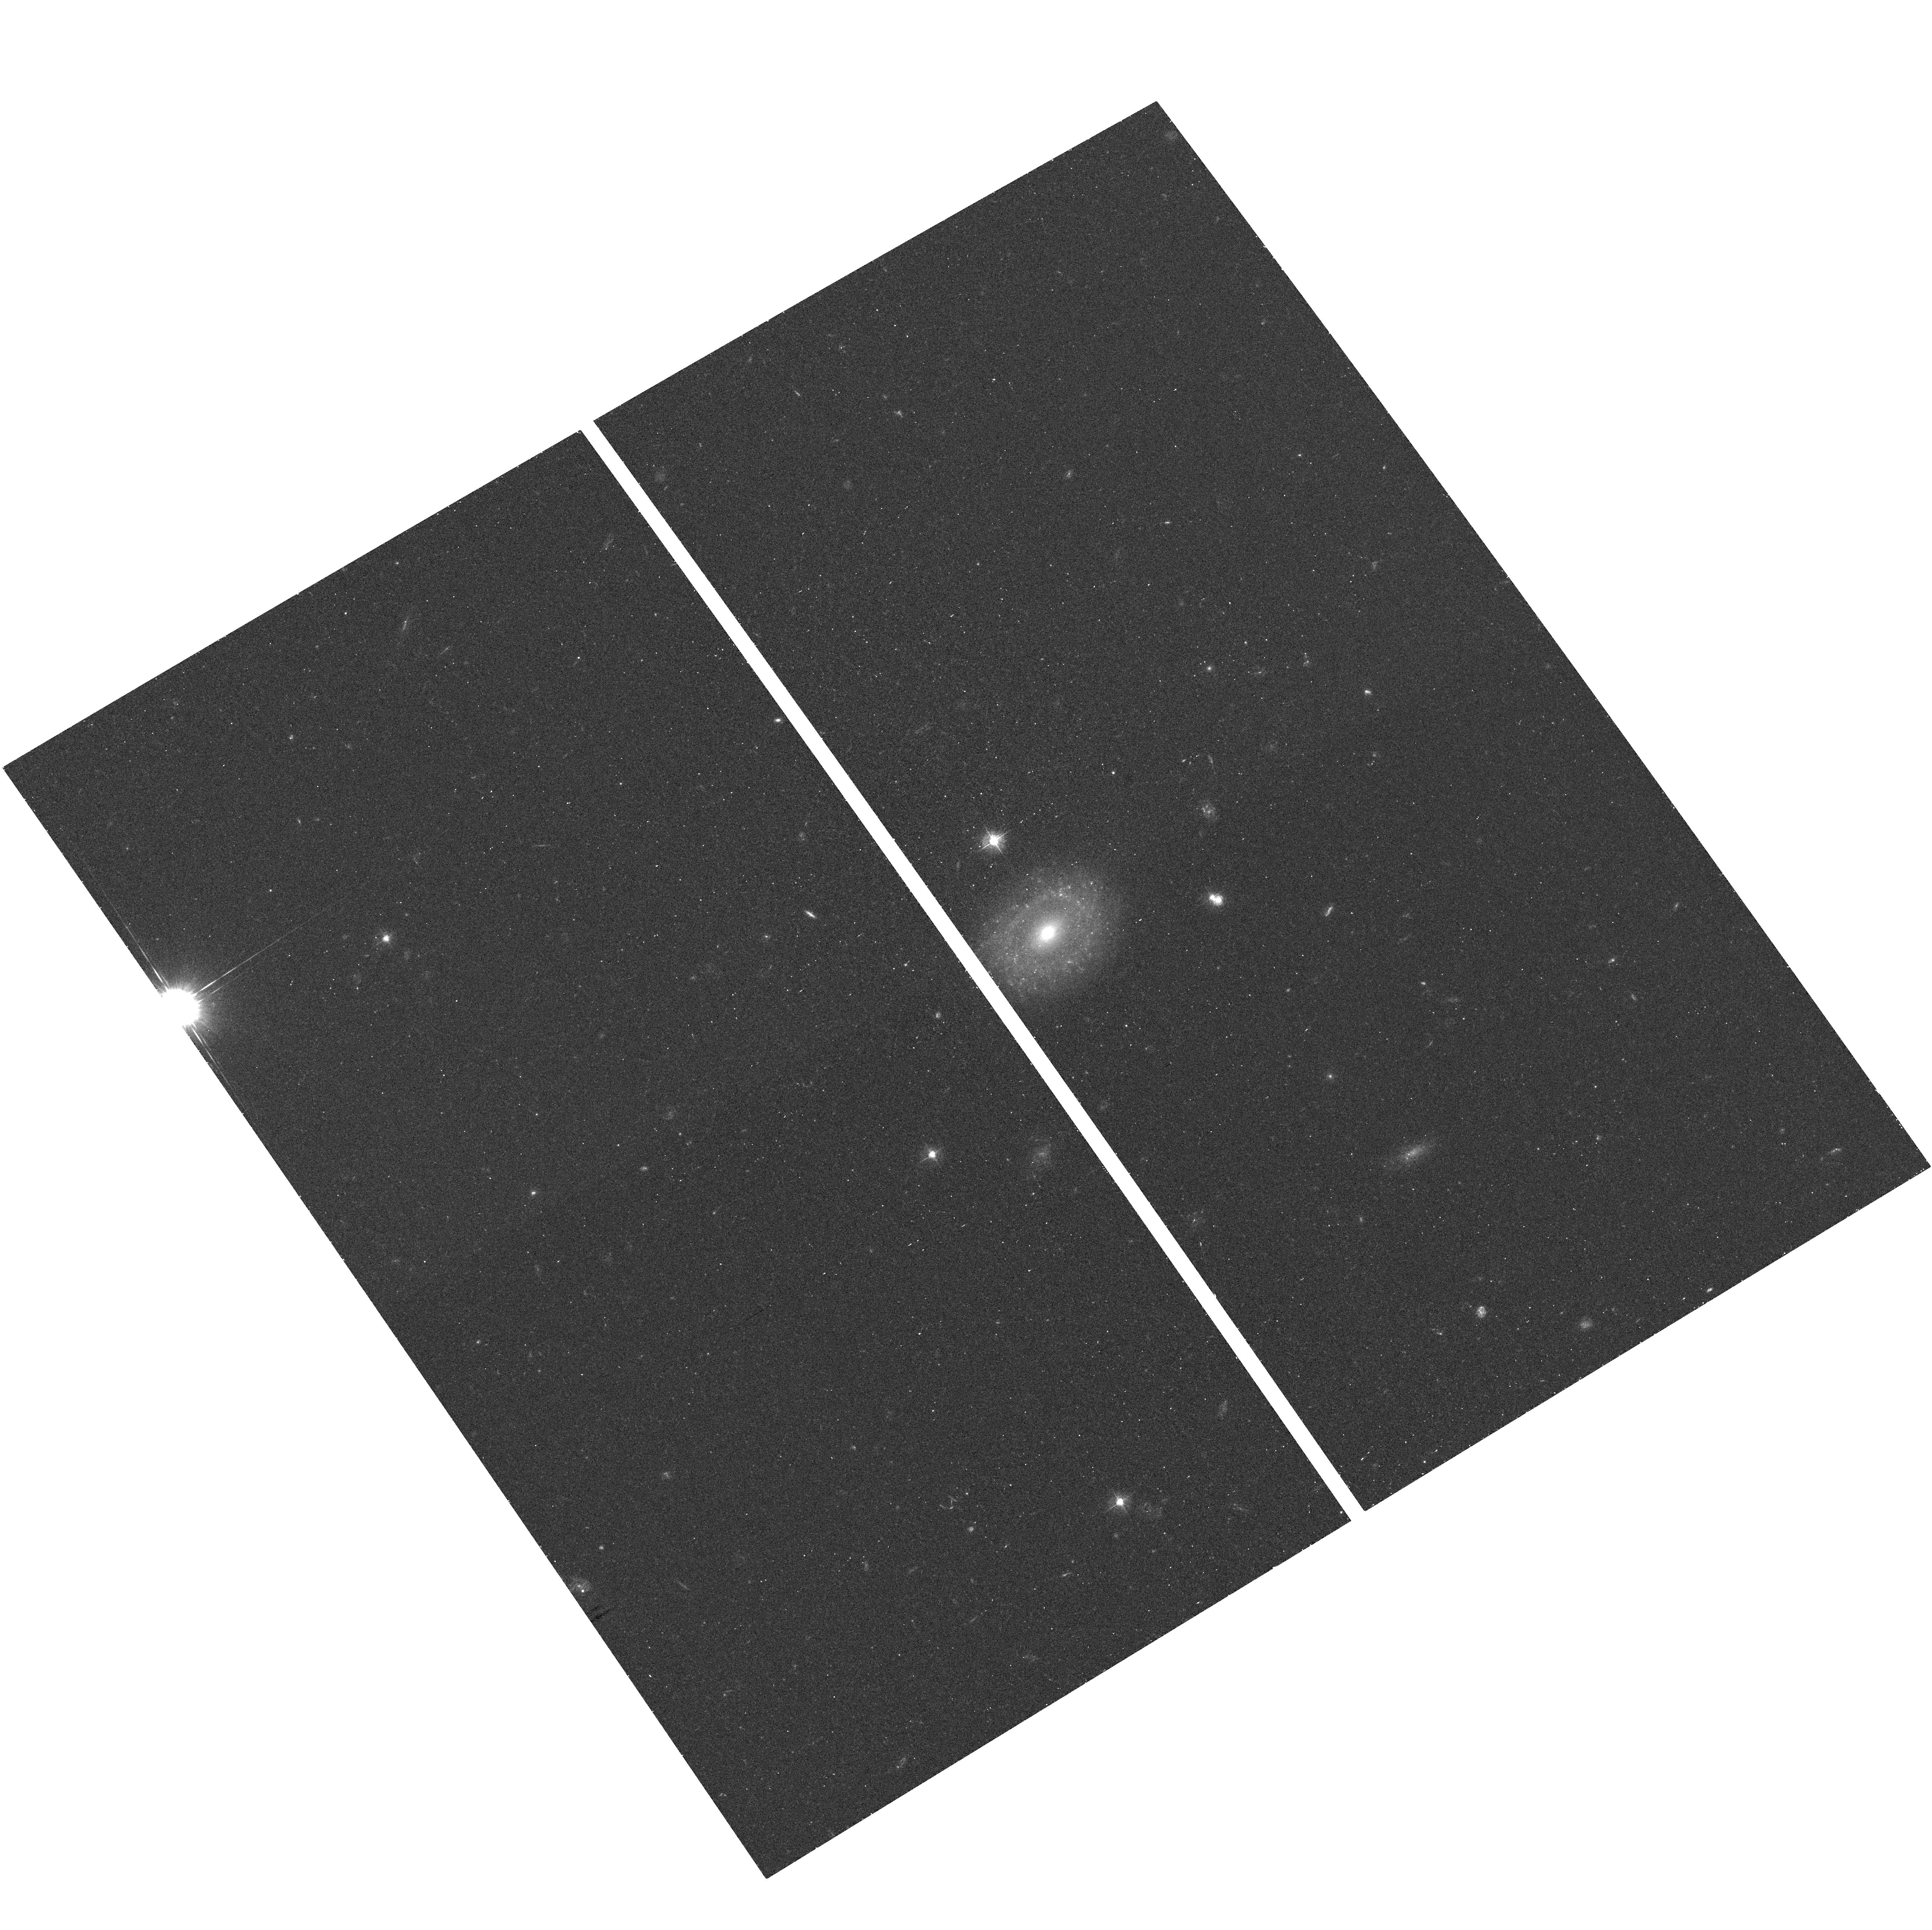
Target: GH02. Instrument: ACS/WFC. Filter: F435W. Exposure: 18 min. Observation ID: hst_10596_02_acs_wfc_f435w_j9ex02

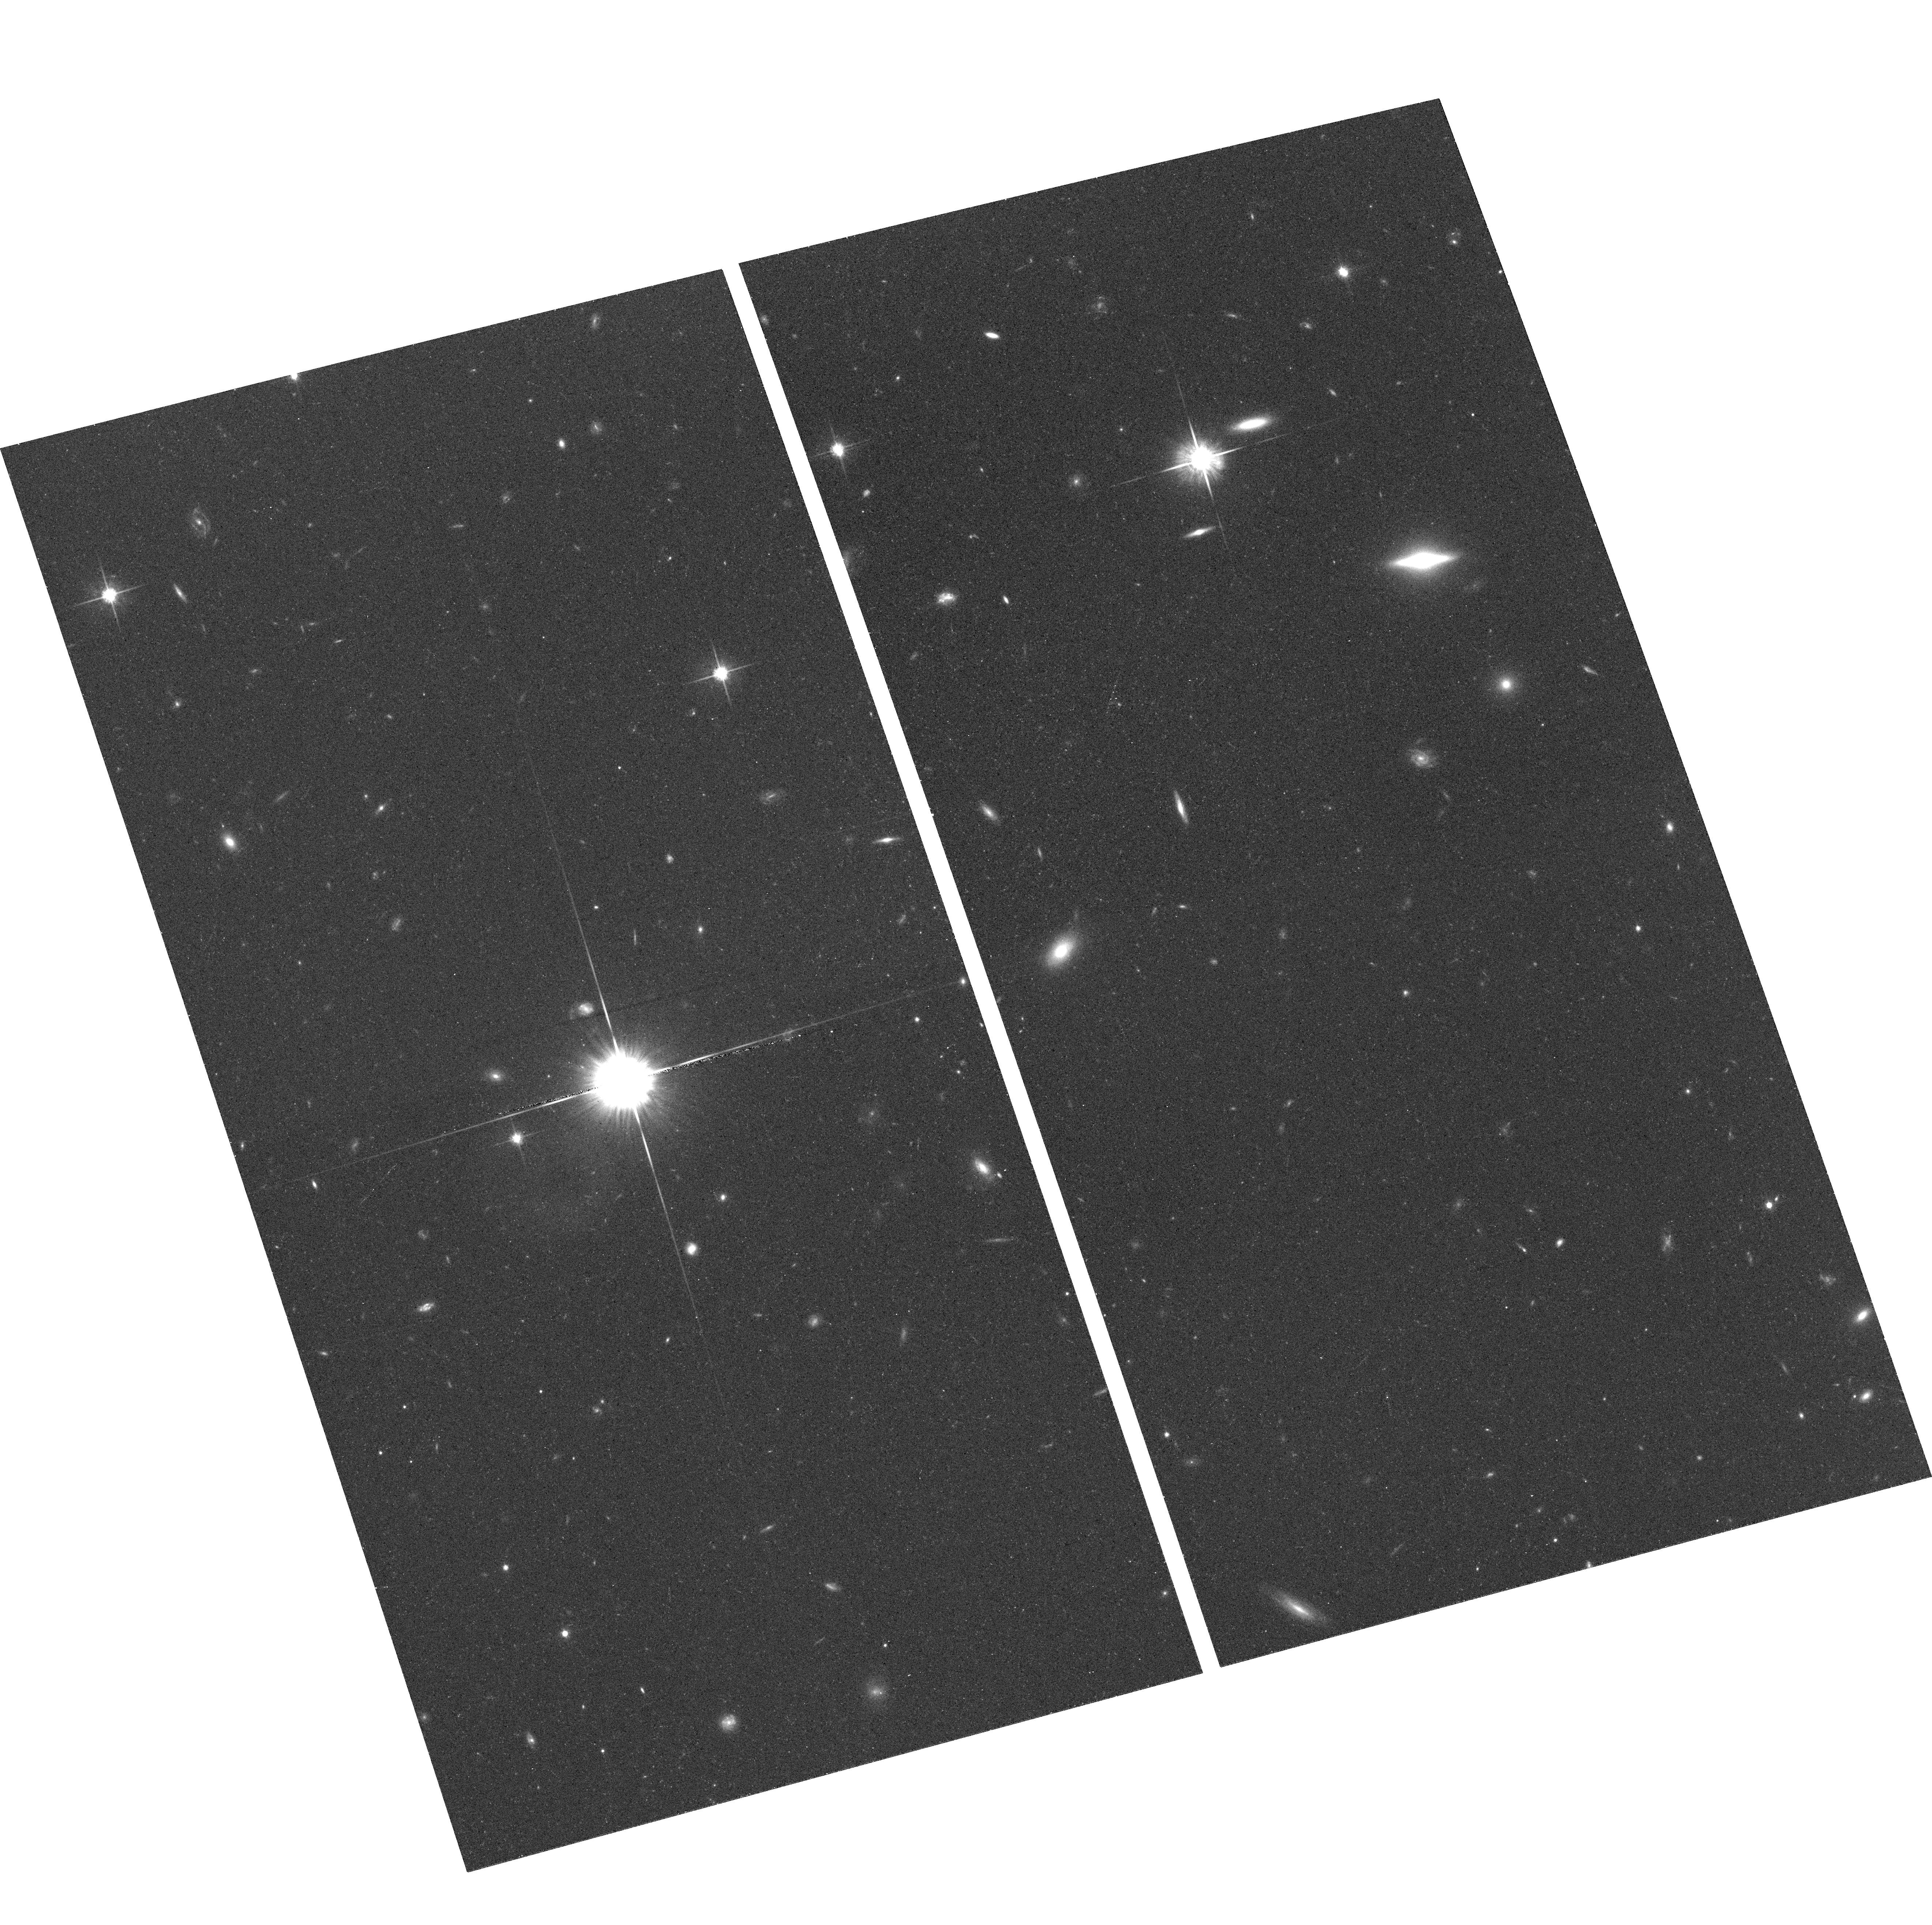
Target: GH07. Instrument: ACS/WFC. Filter: F814W. Exposure: 16 min. Observation ID: hst_10596_07_acs_wfc_f814w_j9ex07

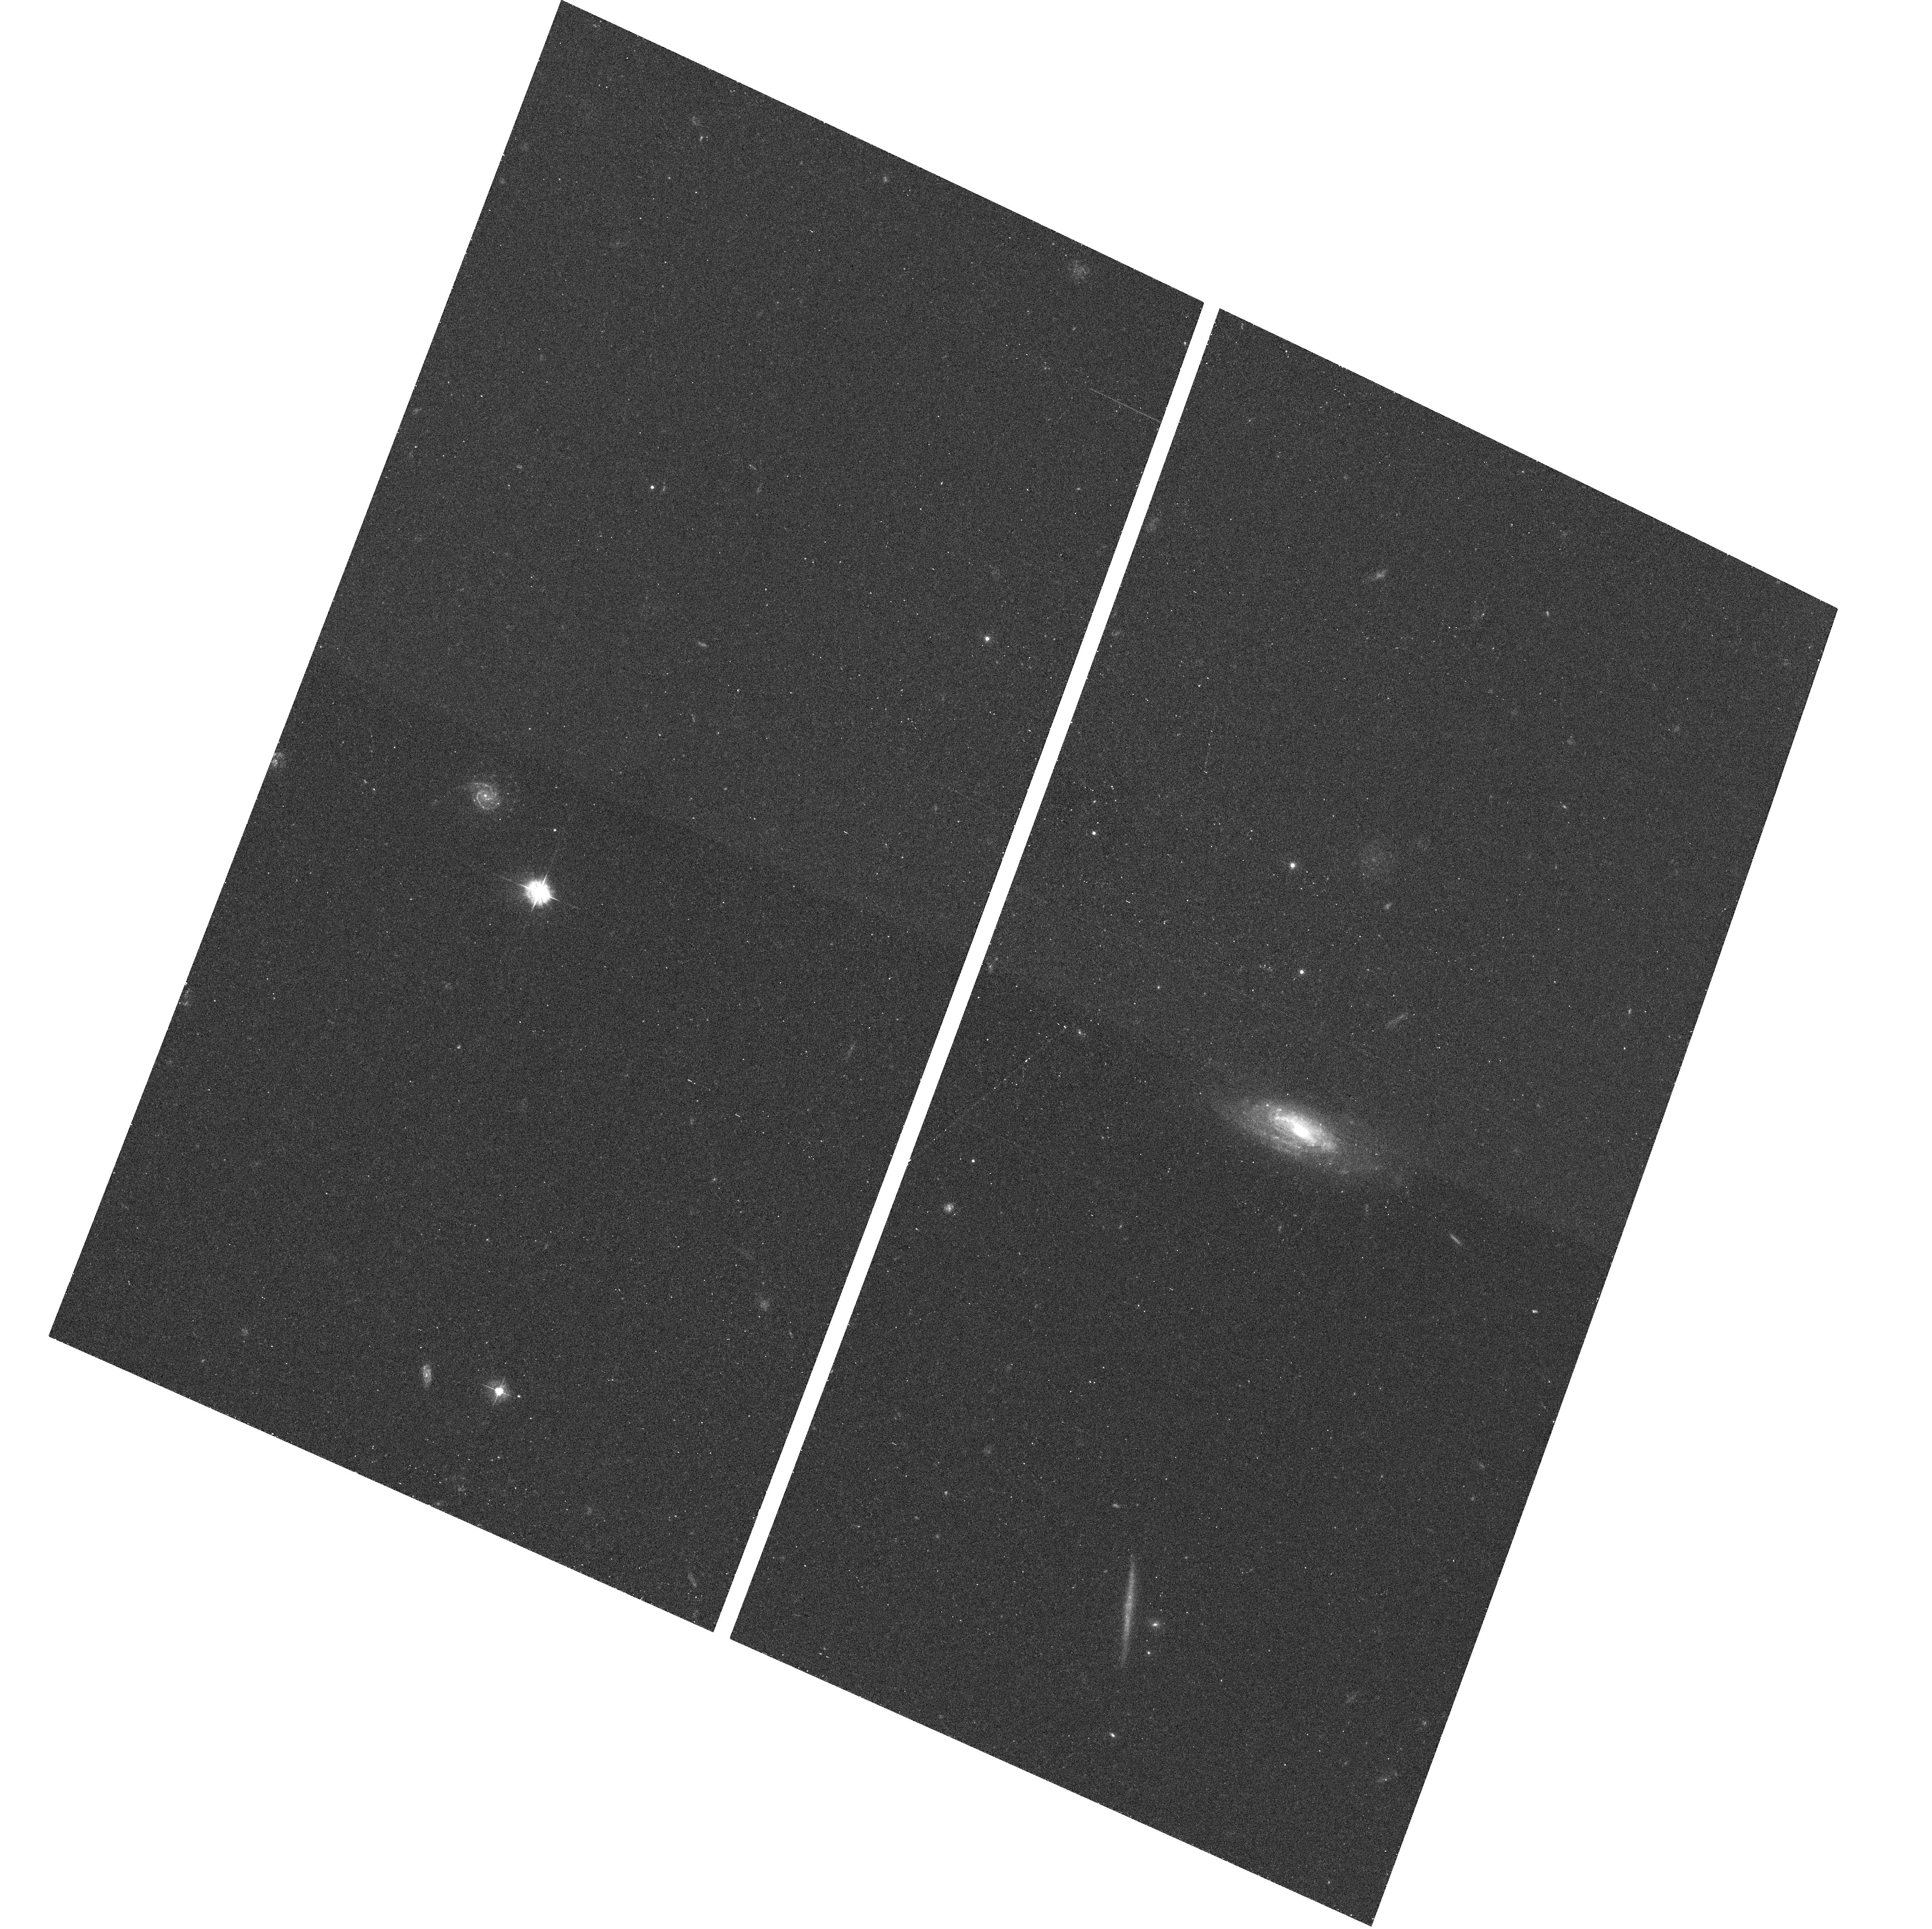
Target: GH19. Instrument: ACS/WFC. Filter: F435W. Exposure: 18 min. Observation ID: hst_10596_19_acs_wfc_f435w_j9ex19

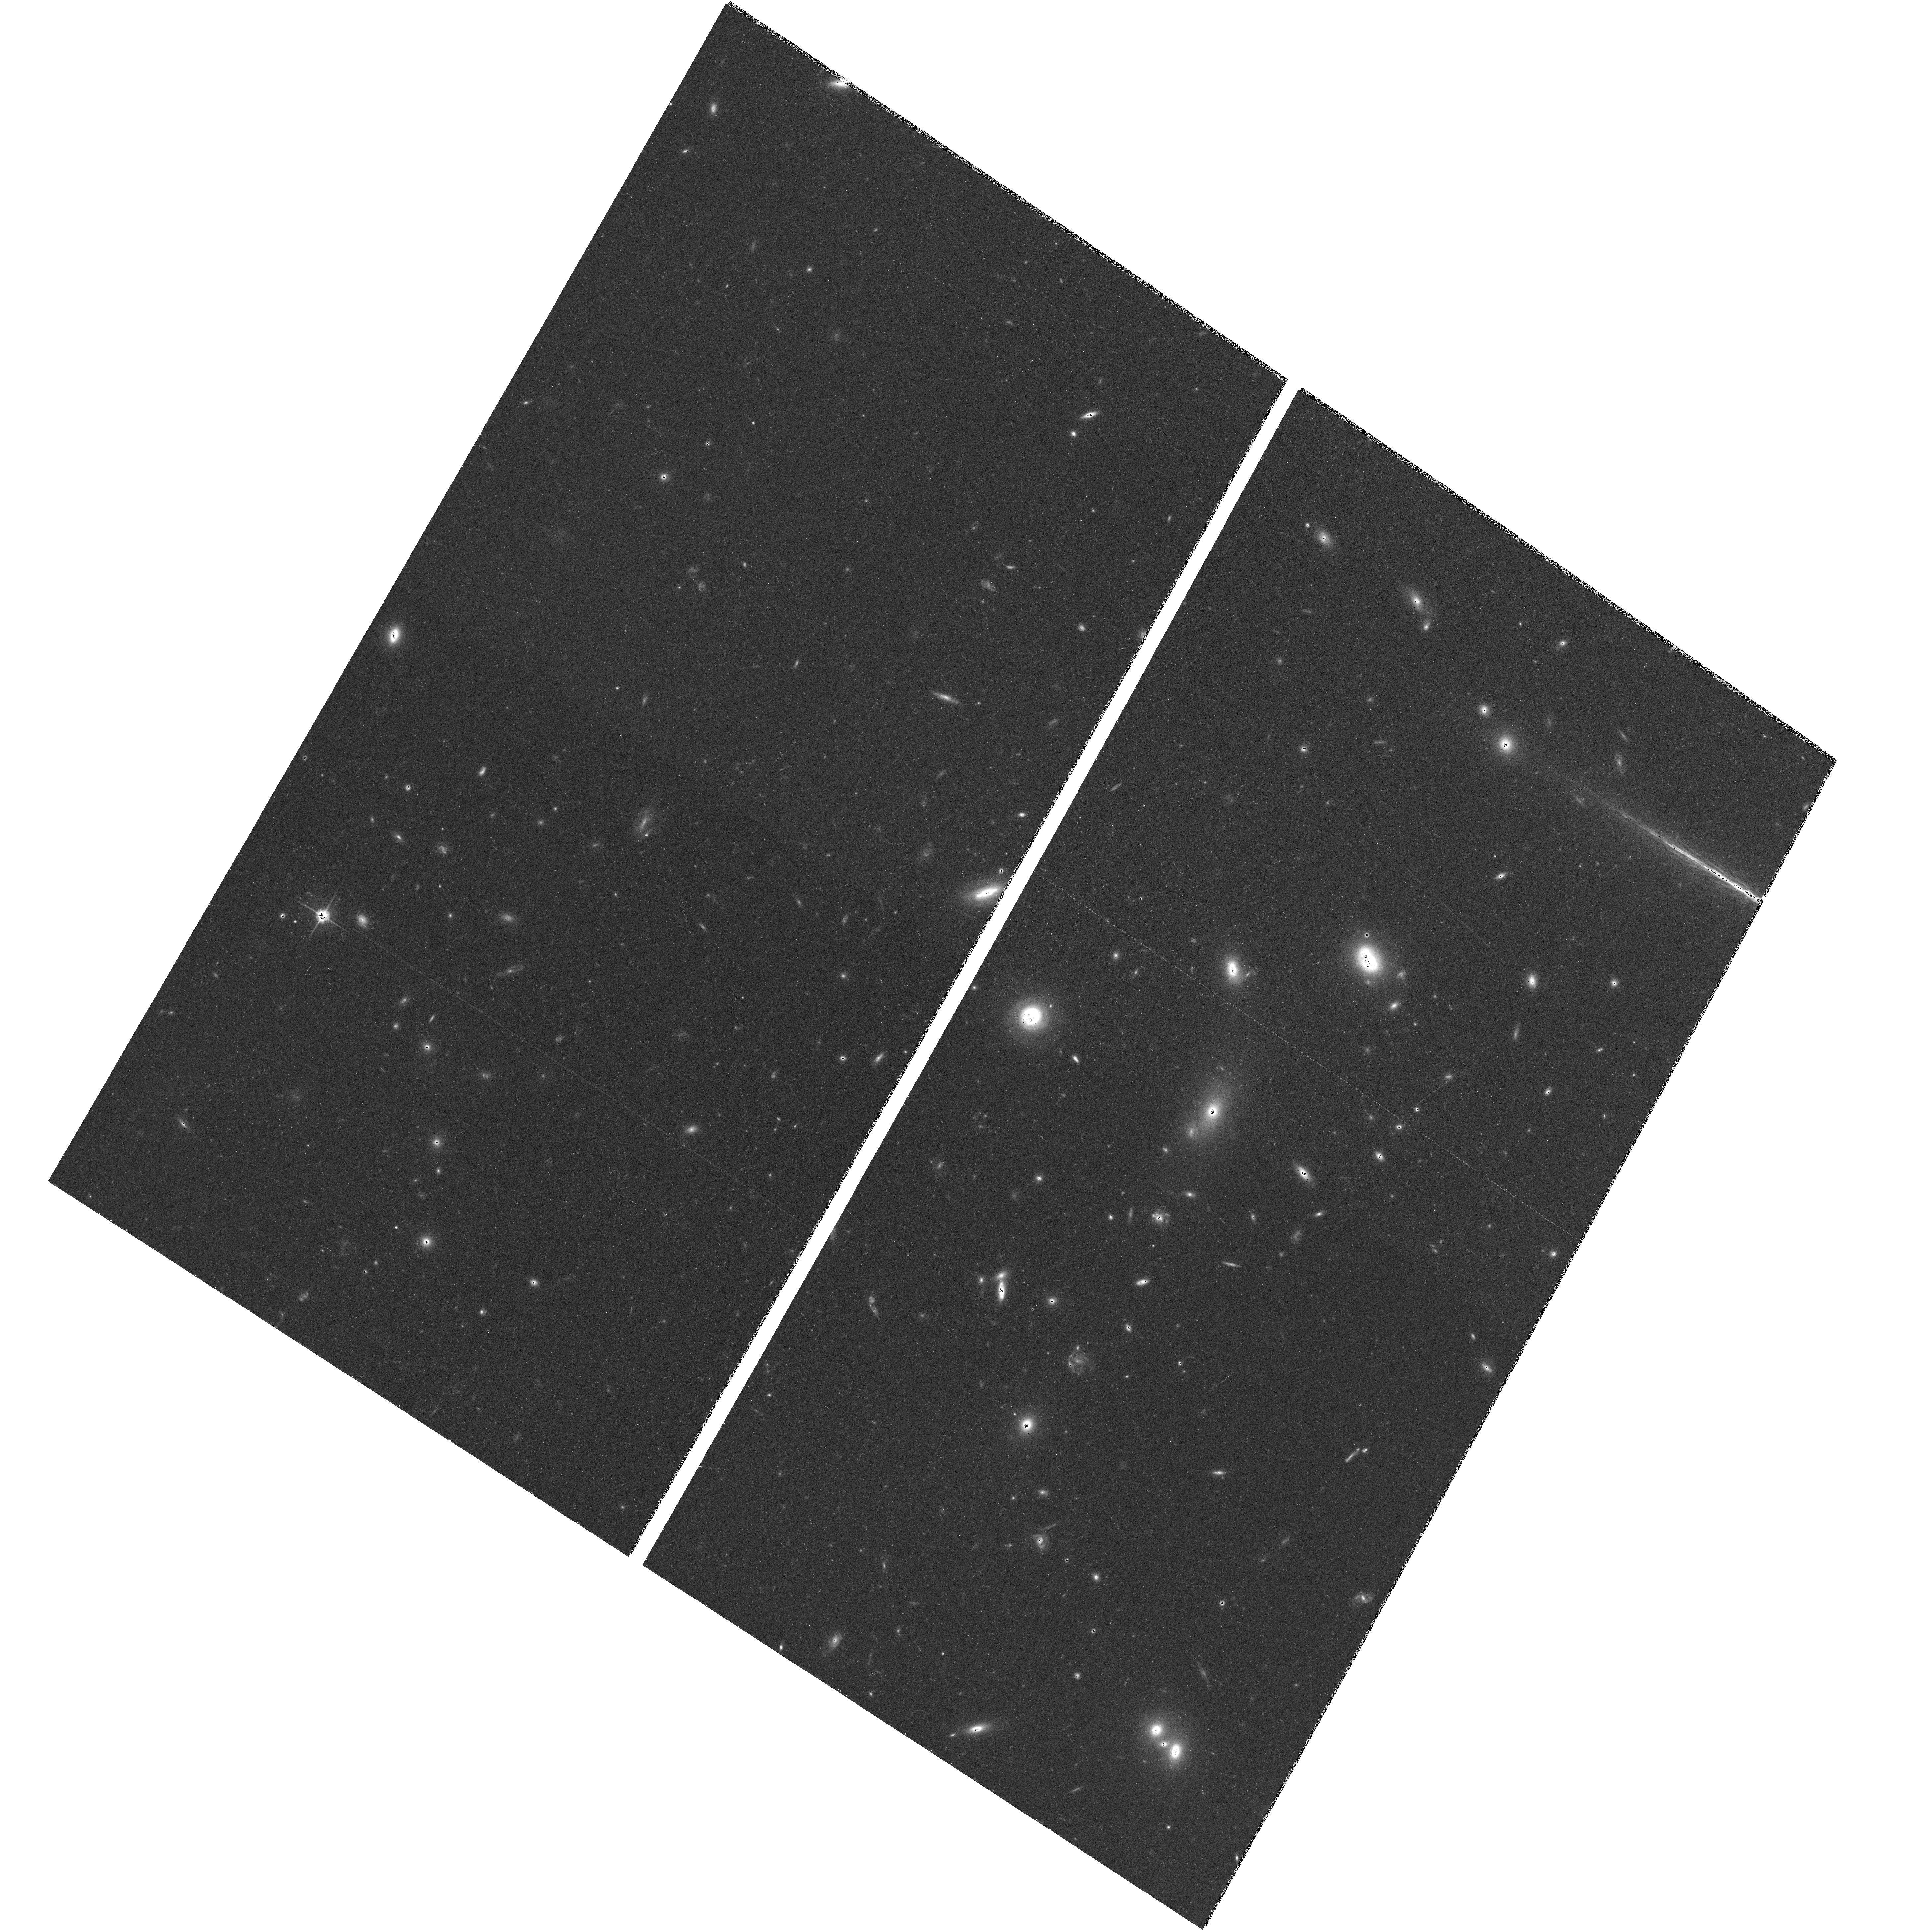
Target: GH01. Instrument: ACS/WFC. Filter: F814W. Exposure: 16 min. Observation ID: hst_10596_01_acs_wfc_f814w_j9ex01

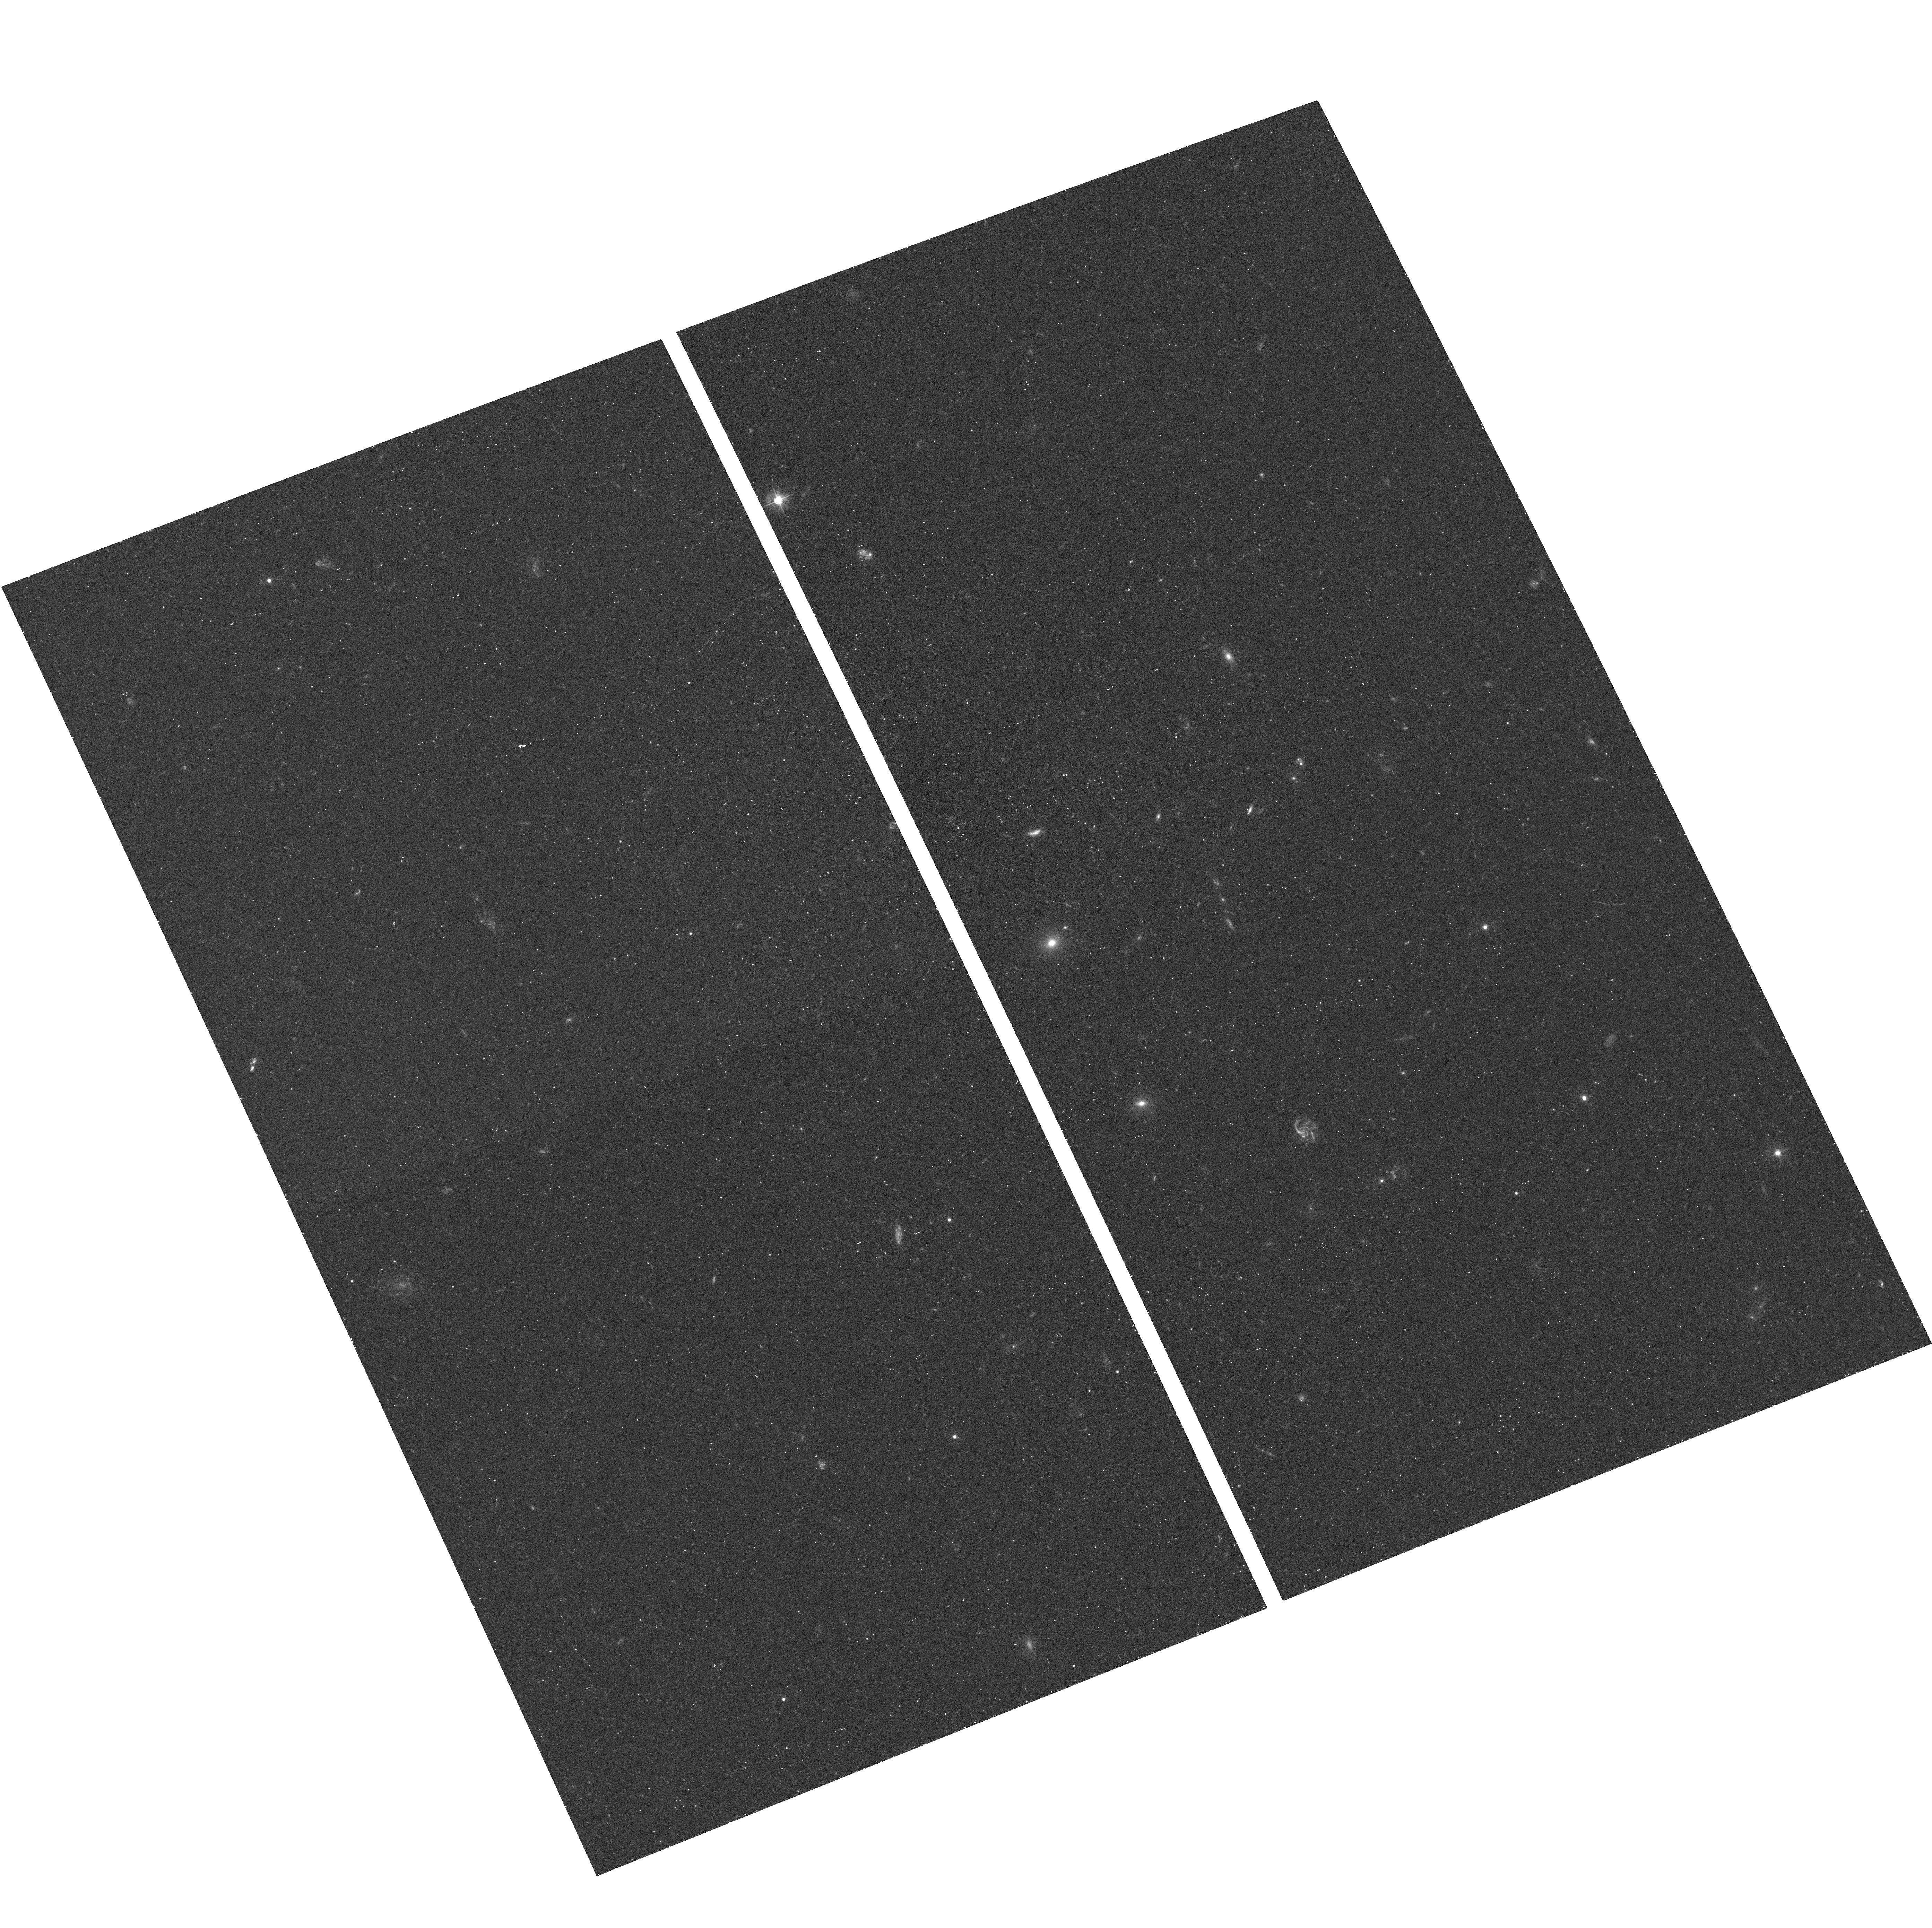
Target: GH09. Instrument: ACS/WFC. Filter: F435W. Exposure: 18 min. Observation ID: hst_10596_09_acs_wfc_f435w_j9ex09

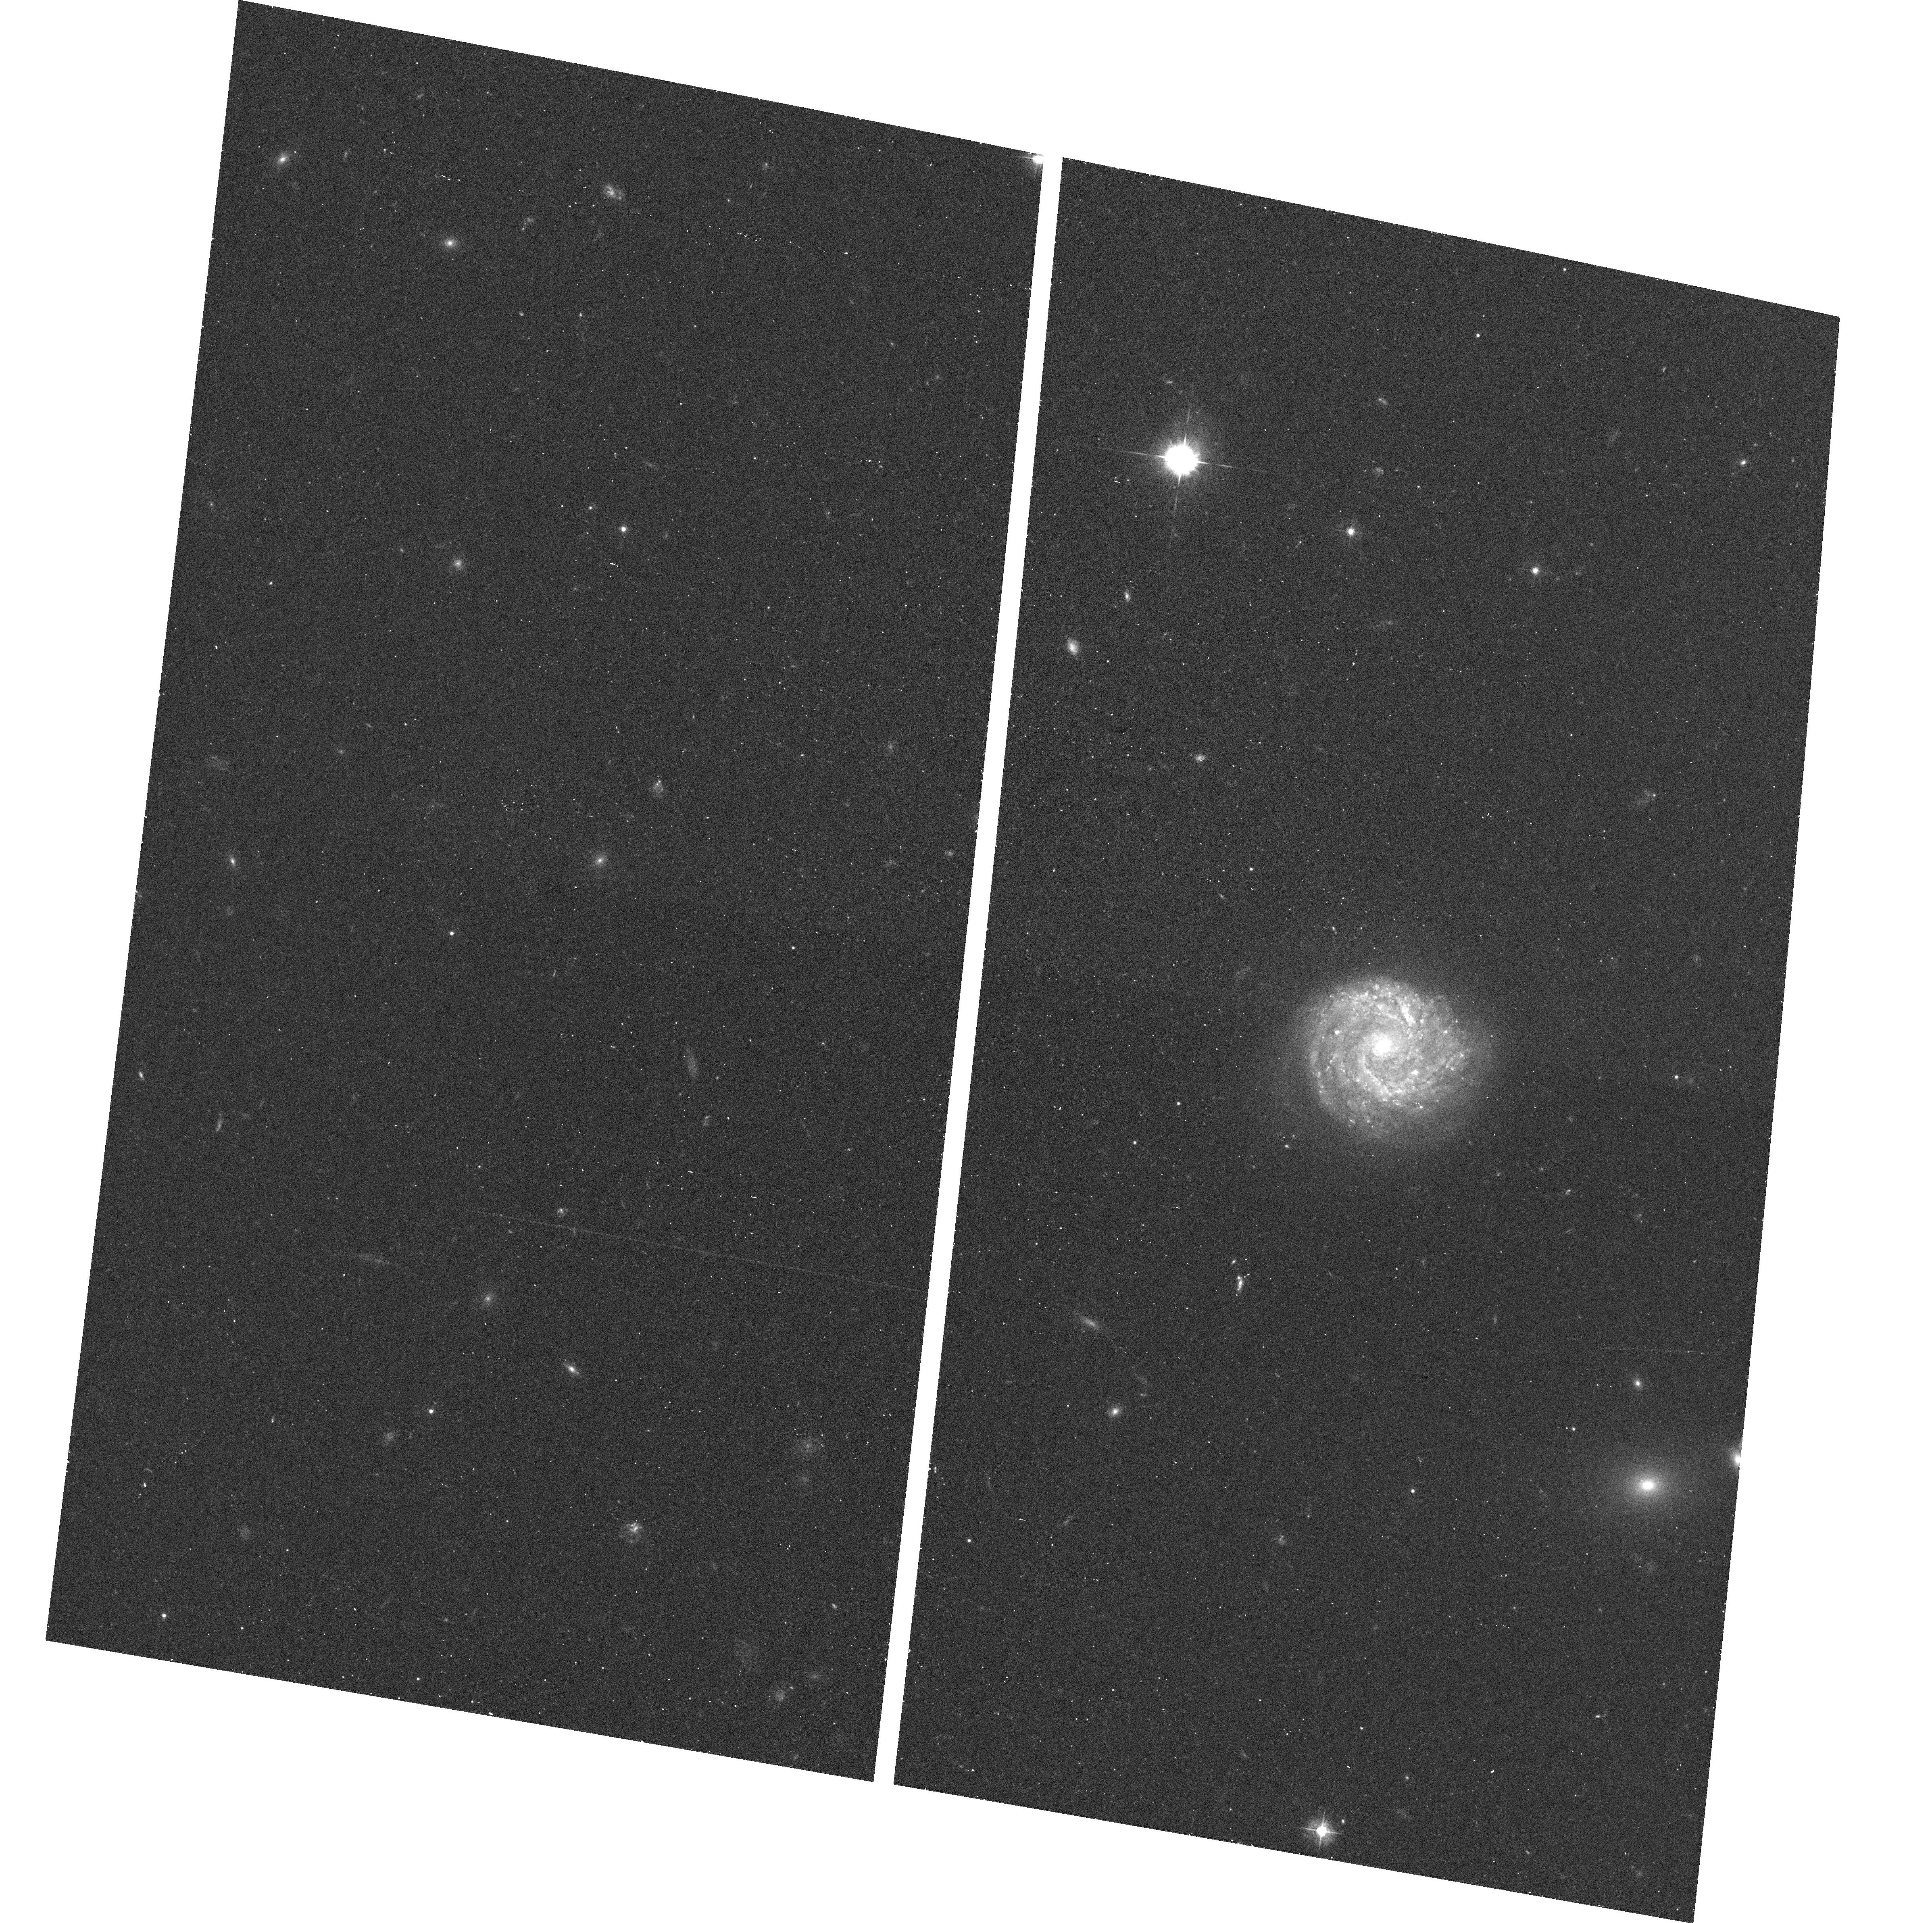
Target: GH14. Instrument: ACS/WFC. Filter: F435W. Exposure: 18 min. Observation ID: hst_10596_14_acs_wfc_f435w_j9ex14

AGNs with Intermediate-mass Black Holes: A Test of the Black Hole-Bulge Paradigm (PI: Ho, Luis C.)

The recent progress in the study of central black holes in galactic nuclei has led to a general consensus that supermassive (10^6-10^9 solar mass) black holes are closely connected with the formation and evolutionary history of large galaxies, especially their bulge component. Two outstanding issues, however, remain unresolved. Can central black holes form in the absence of a bulge? And does the mass function of central black holes extend below 10^6 solar masses? Intermediate-mass black holes (10^4-10^6 solar masses), if they exist, may offer important clues to the nature of the seeds of supermassive black holes. In a first systematic search using the Sloan Digital Sky Survey, we have recently discovered 19 Type 1 AGNs with candidate intermediate-mass black holes that reside in low-luminosity, presumably late-type host galaxies. Follow-up observations with Keck indicate that these objects obey the low-mass extension of the well-known correlation between black hole mass and bulge stellar velocity dispersion. However, very little is known about the host galaxies themselves, including the crucial question of whether they have bulges or not. We propose to obtain ACS/WFC images of this unique sample of AGNs in order to investigate the detailed structural properties of the host galaxies. We are particularly keen to determine whether the hosts contain bulges, and if so, where they lie on the fundamental plane of spheroids compared to the bulges of supermassive black holes. We will also be able to measure an accurate optical luminosity for the AGN, which is an essential ingredient to improve the current mass estimates.